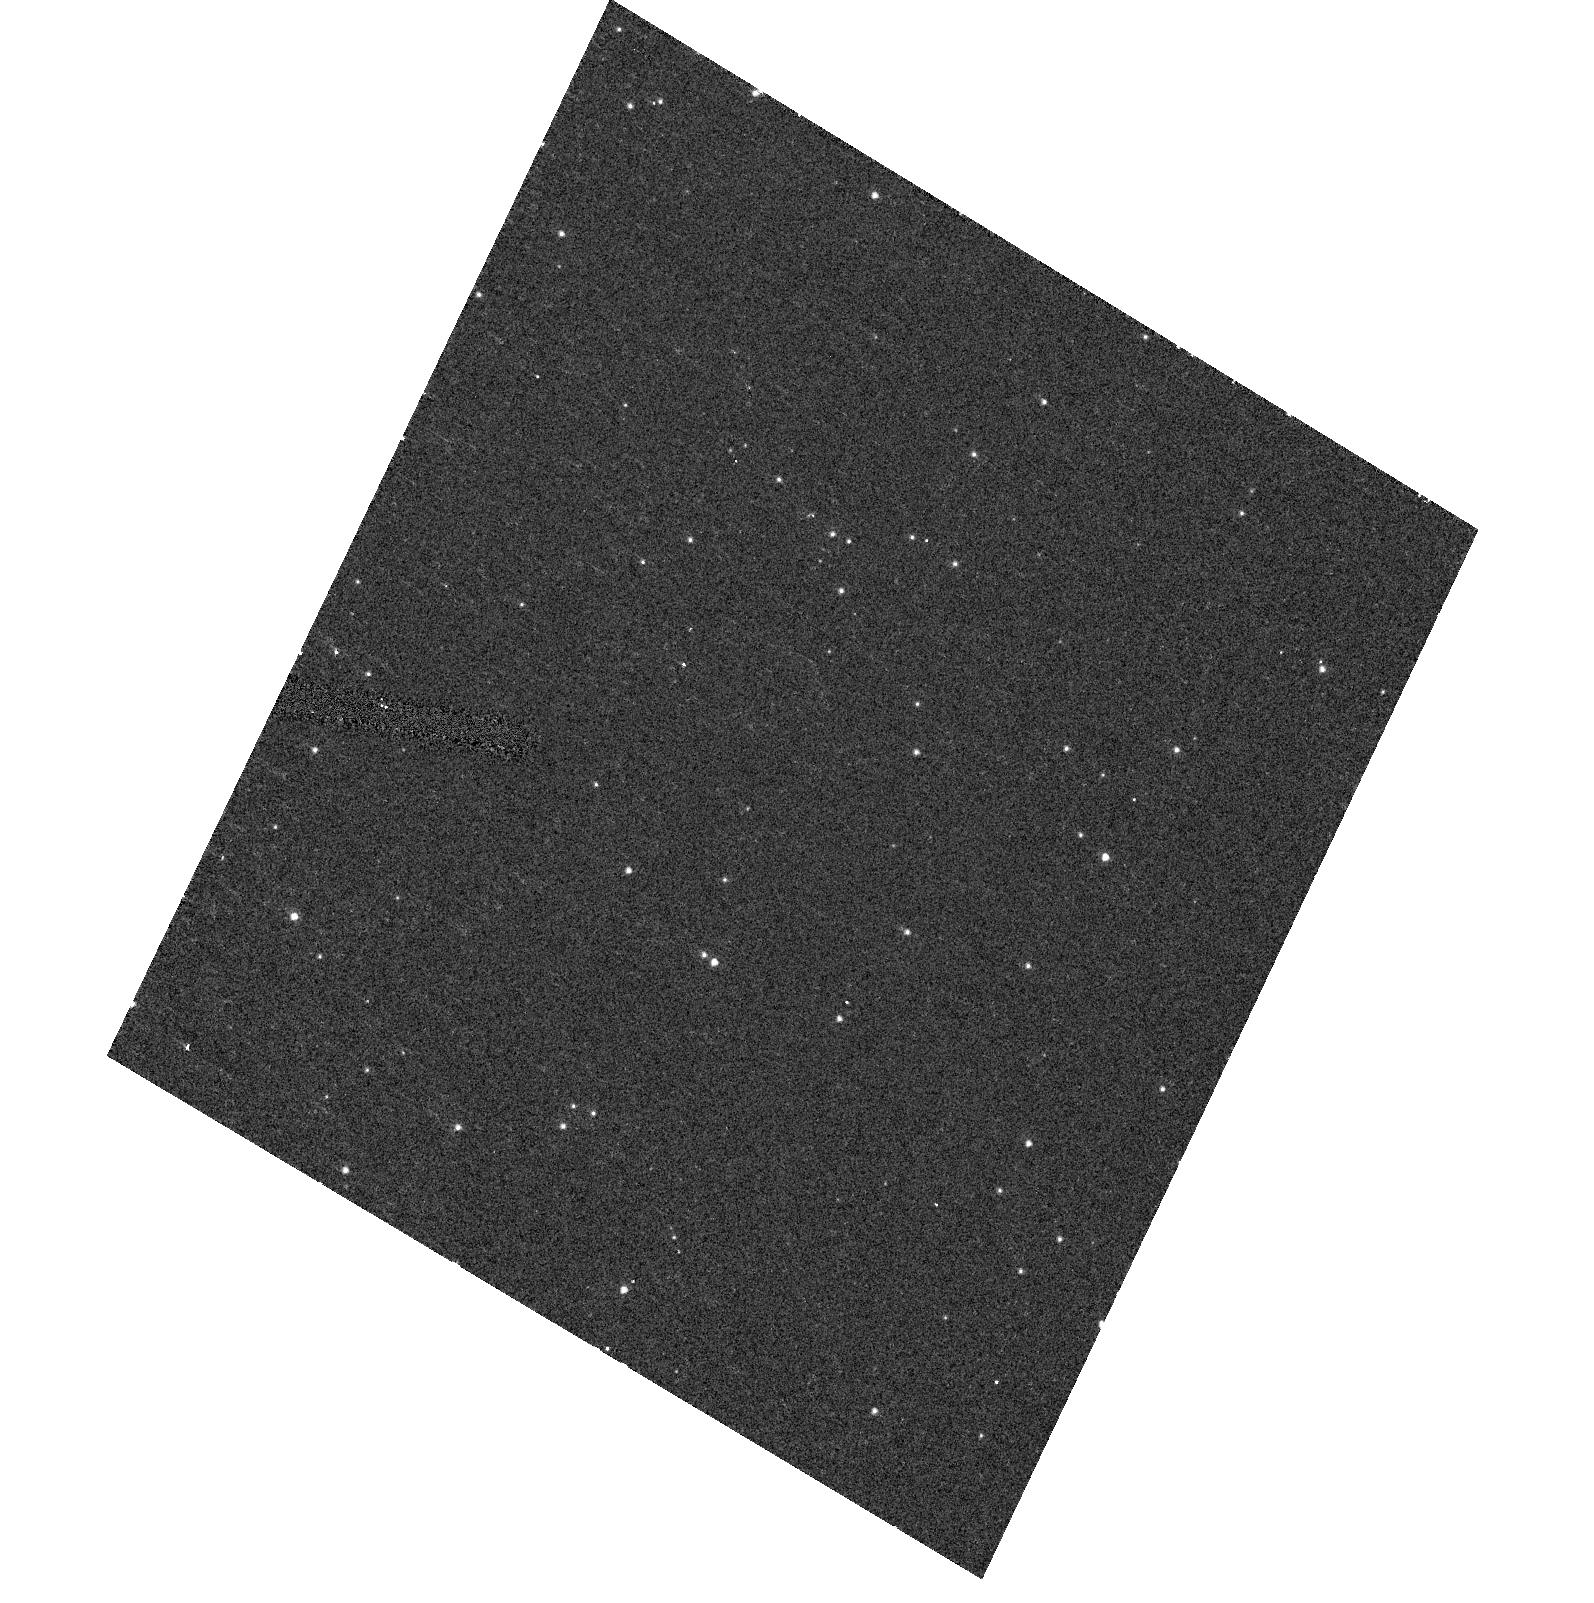
Target: NGC104-HRC
Instrument: ACS/HRC
Filter: F502N
Exposure: 4 min
Observation ID: hst_10048_c1_acs_hrc_f502n_j8urc1

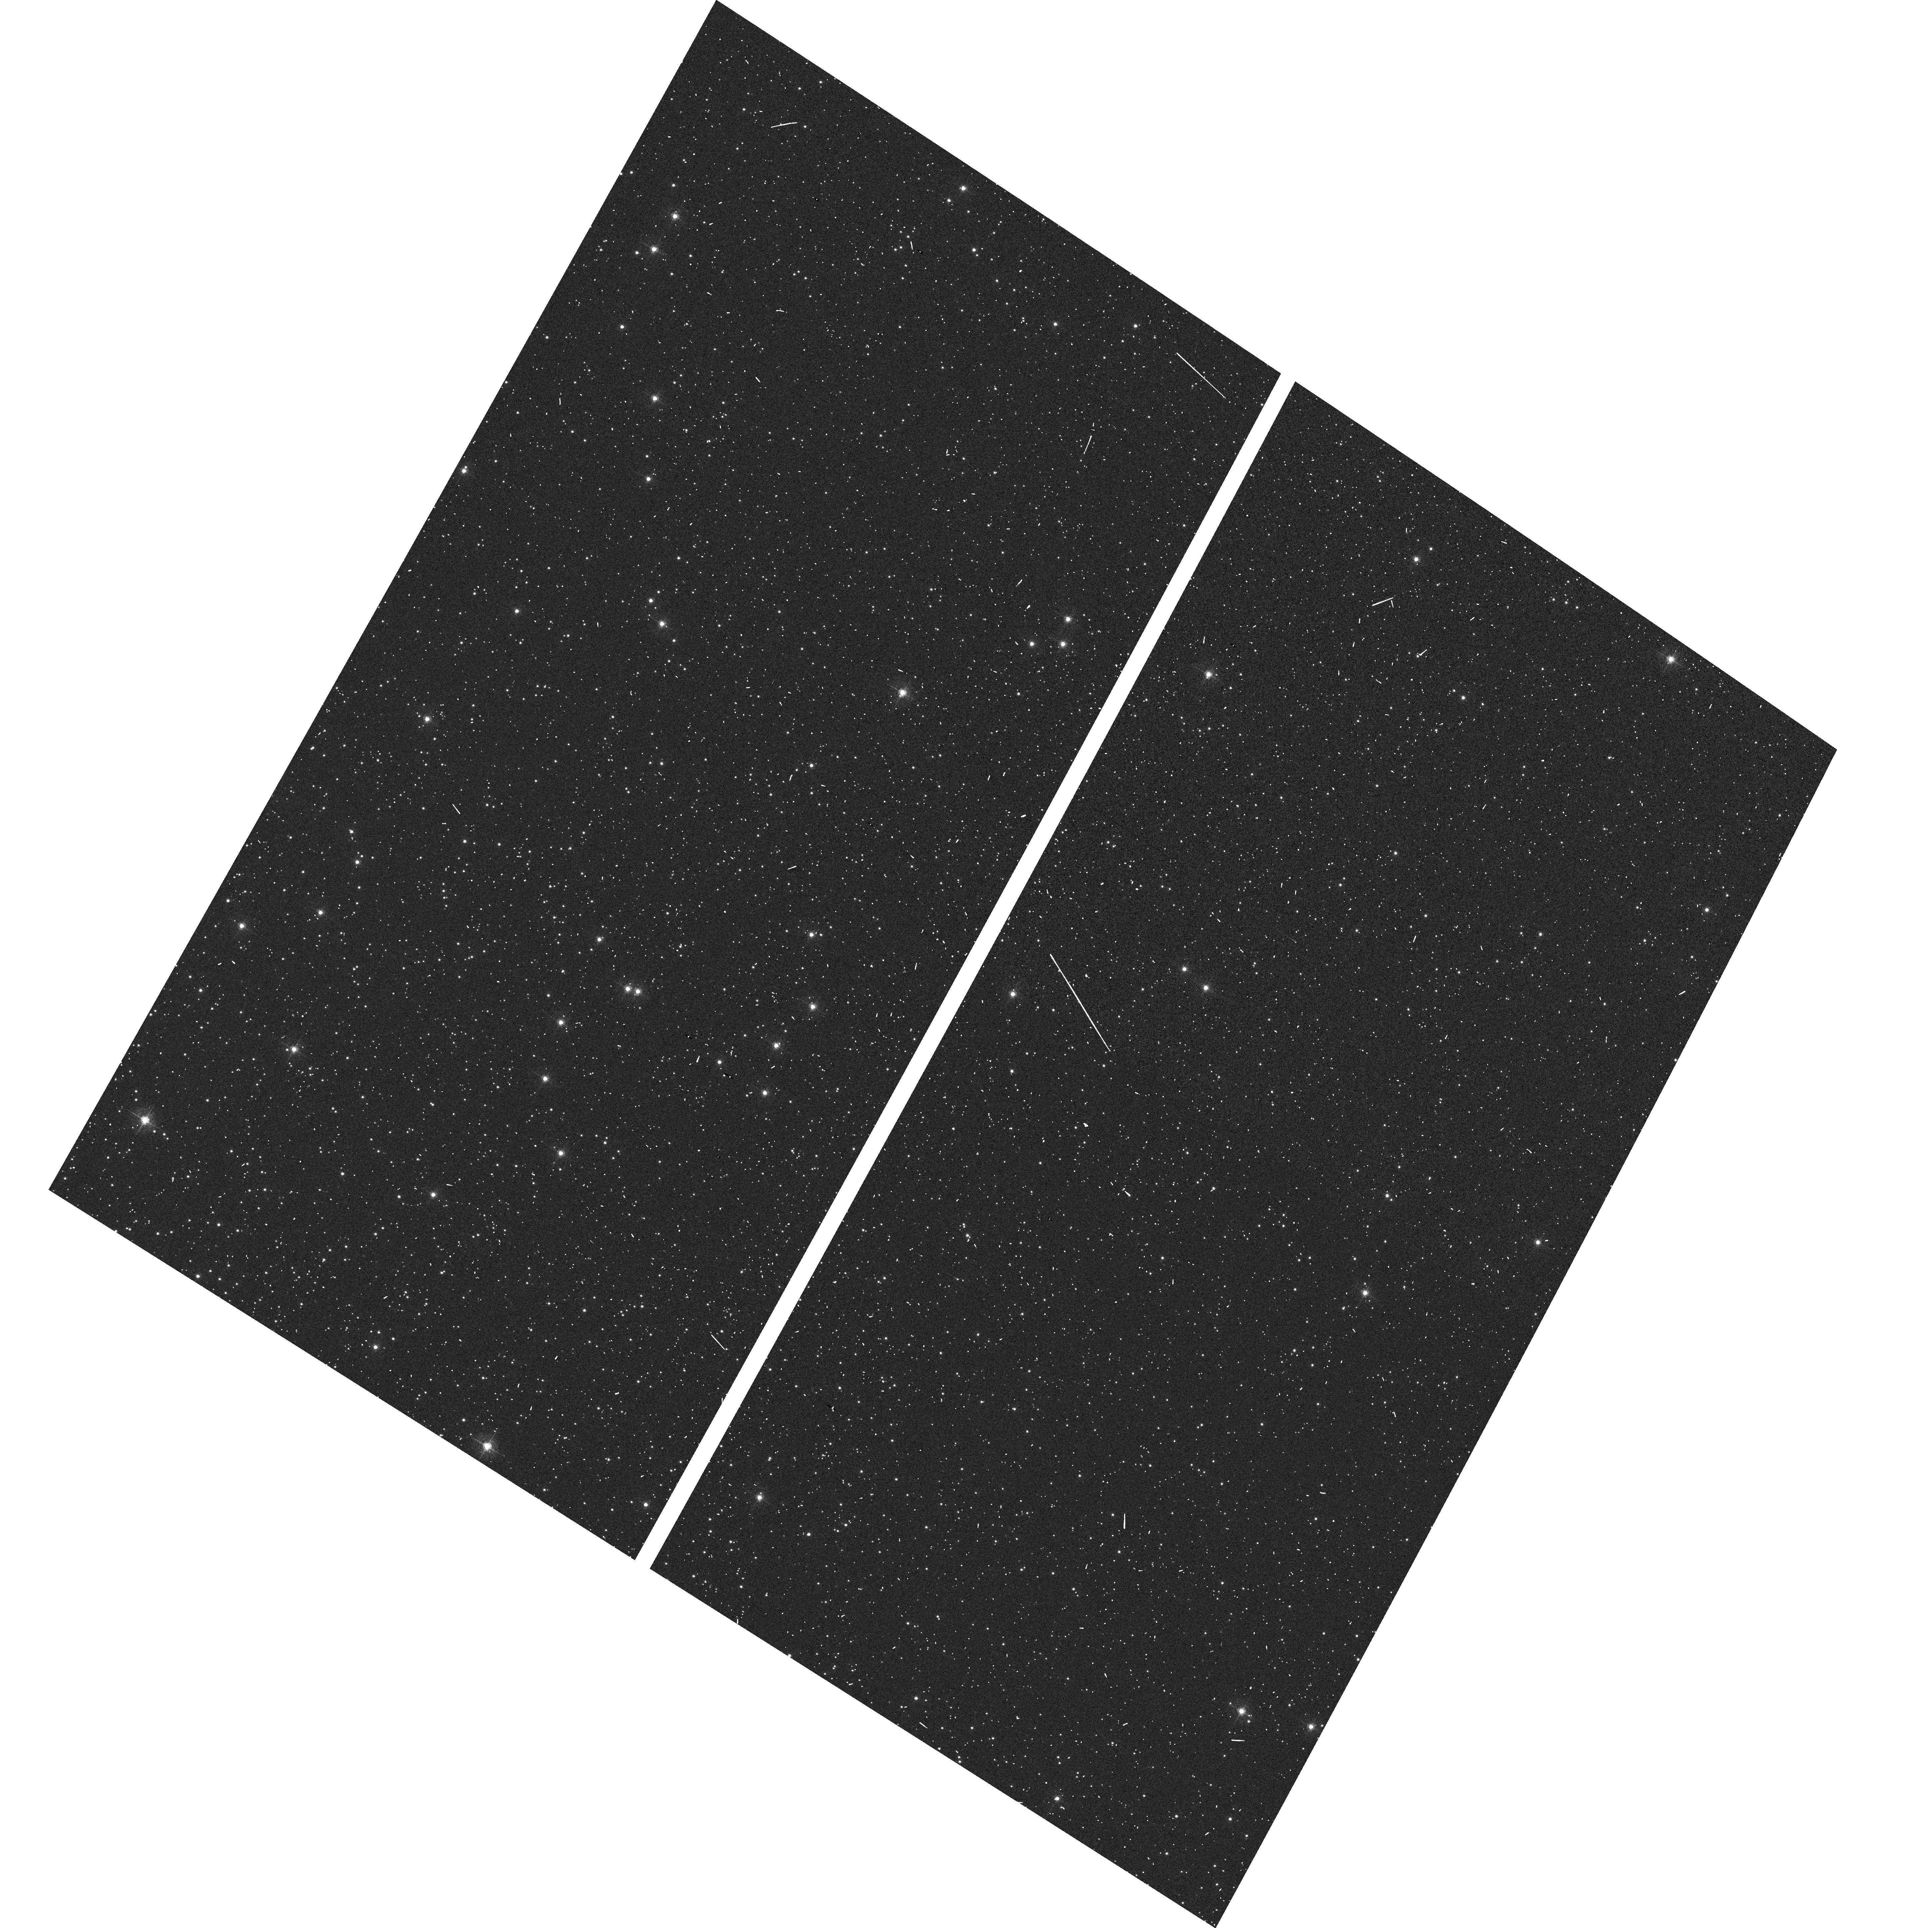
Target: NGC104-WFC
Instrument: ACS/WFC
Filter: F502N
Exposure: 2 min
Observation ID: hst_10048_c3_acs_wfc_f502n_j8urc3

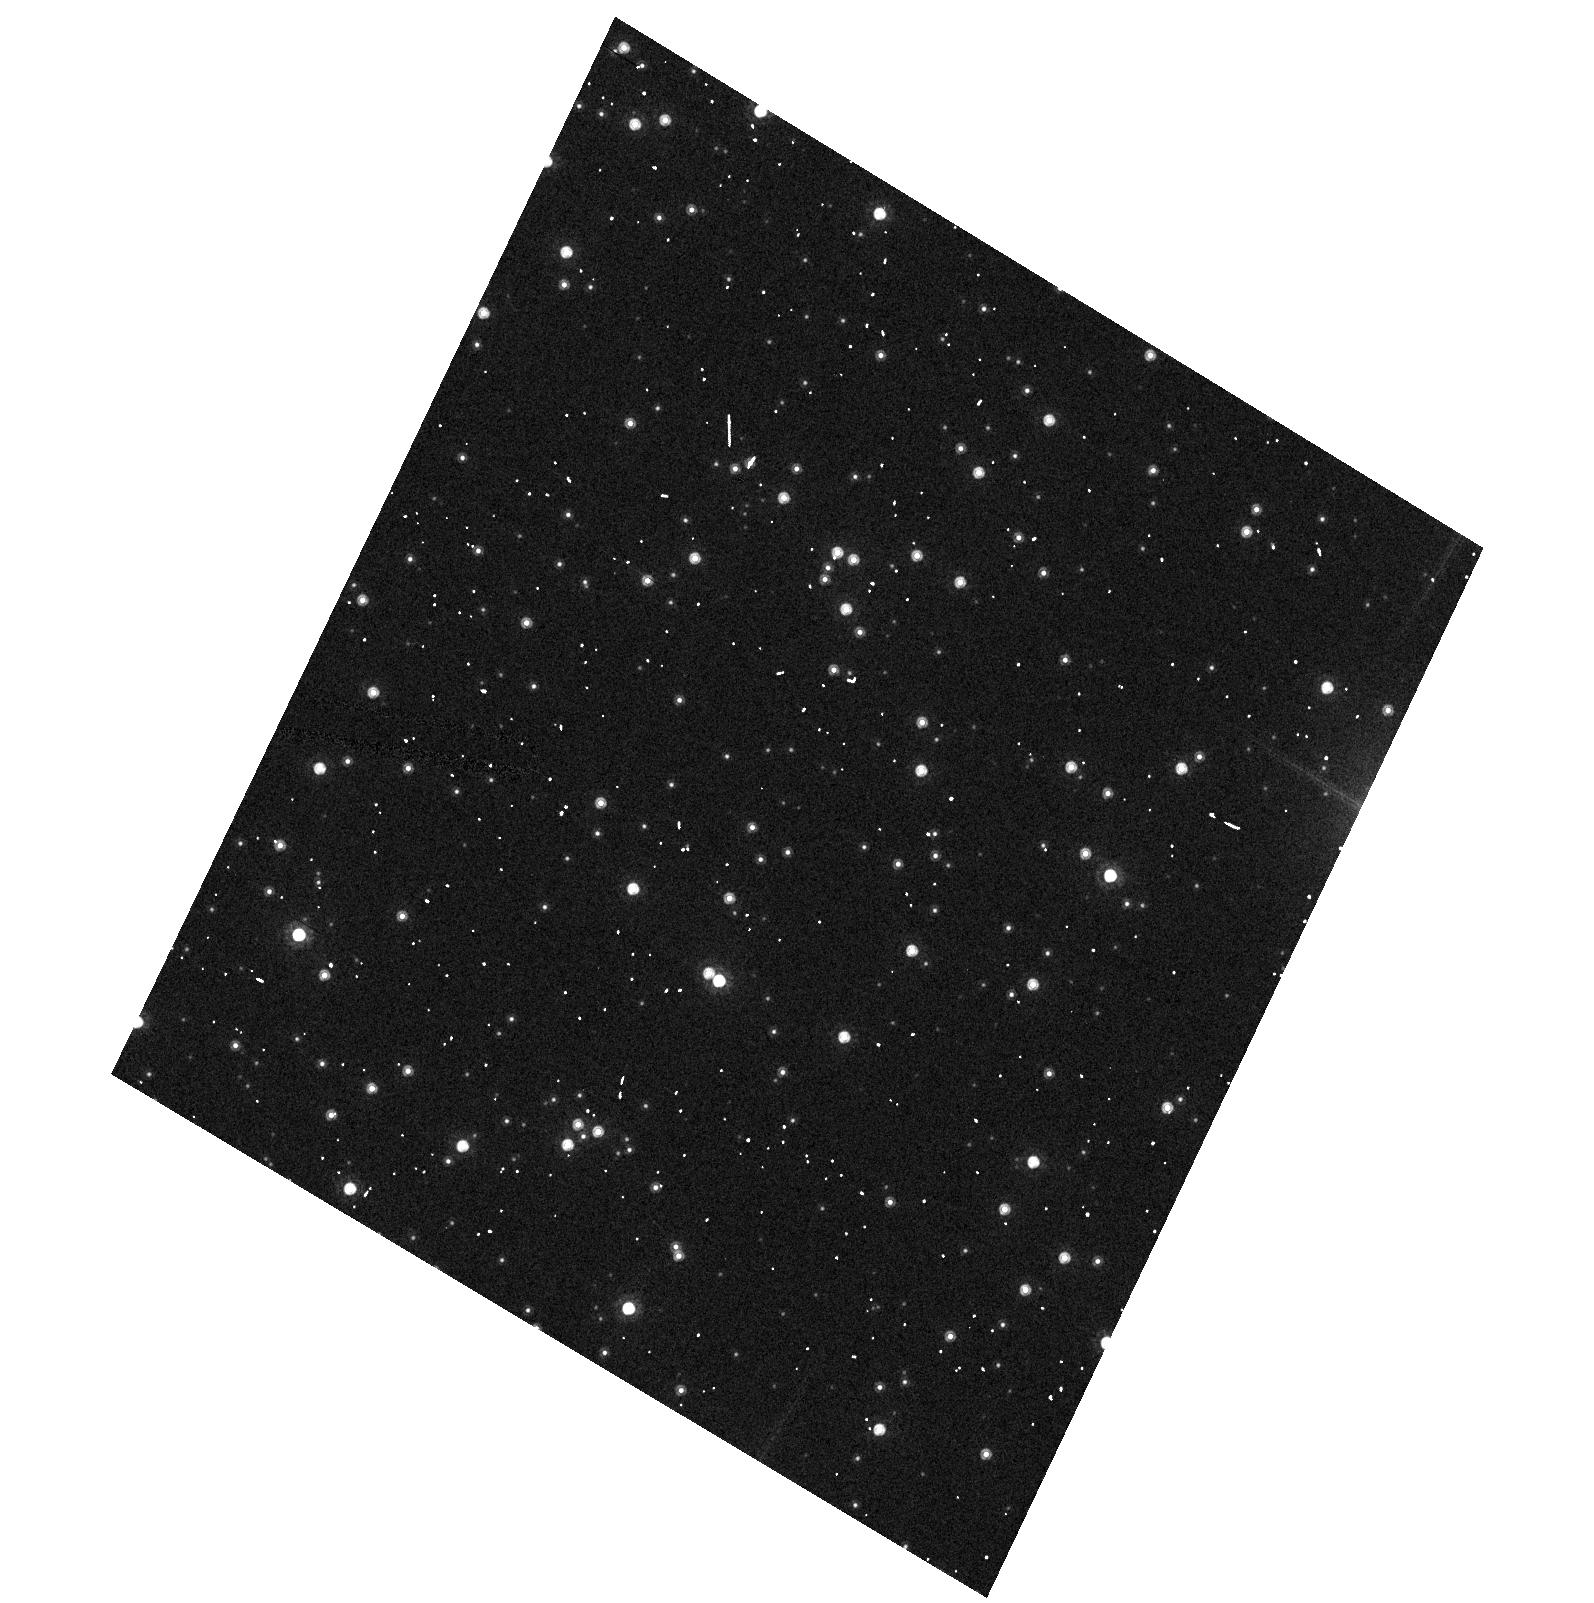
Target: NGC104-HRC
Instrument: ACS/HRC
Filter: F814W
Exposure: 1 min
Observation ID: hst_10048_c1_acs_hrc_f814w_j8urc1

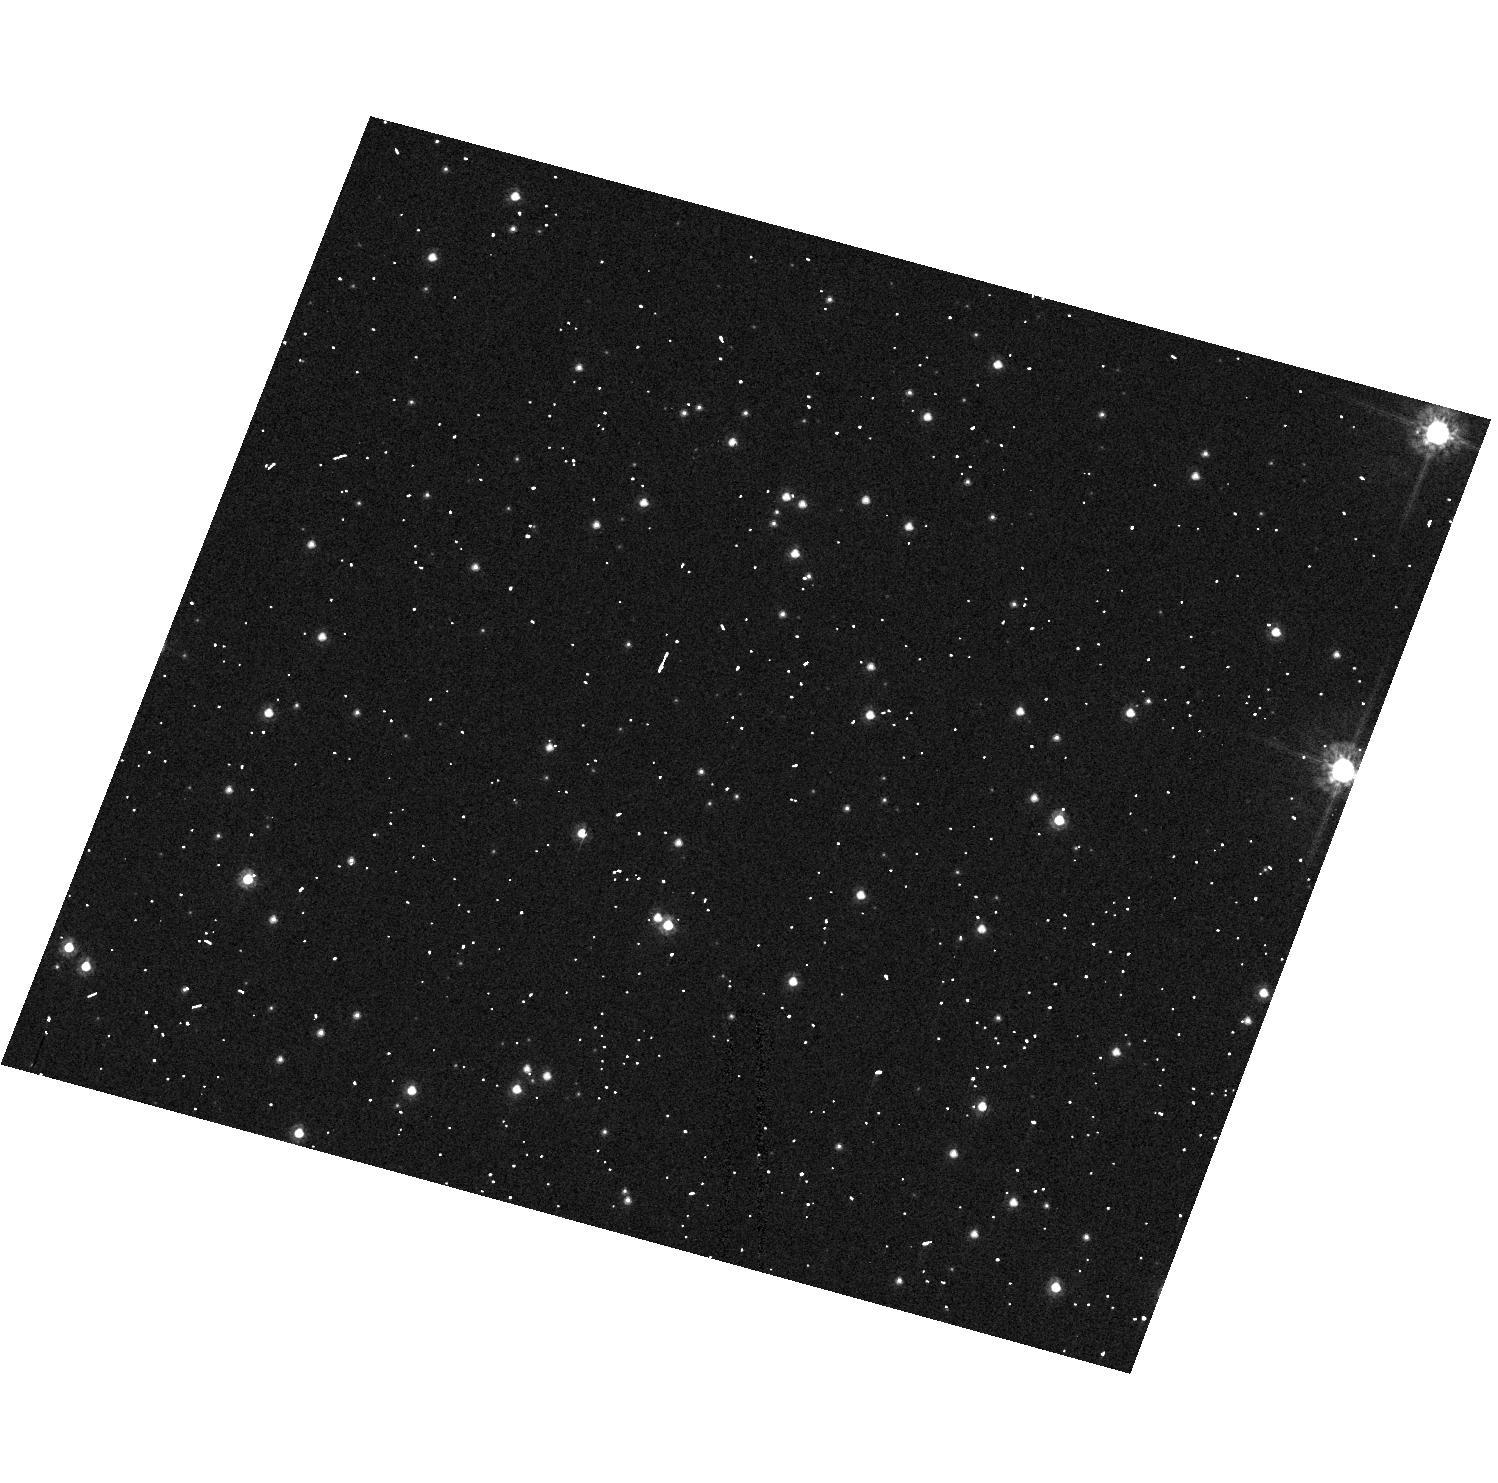
Target: NGC104-HRC
Instrument: ACS/HRC
Filter: F555W
Exposure: 1 min
Observation ID: hst_10048_d1_acs_hrc_f555w_j8urd1

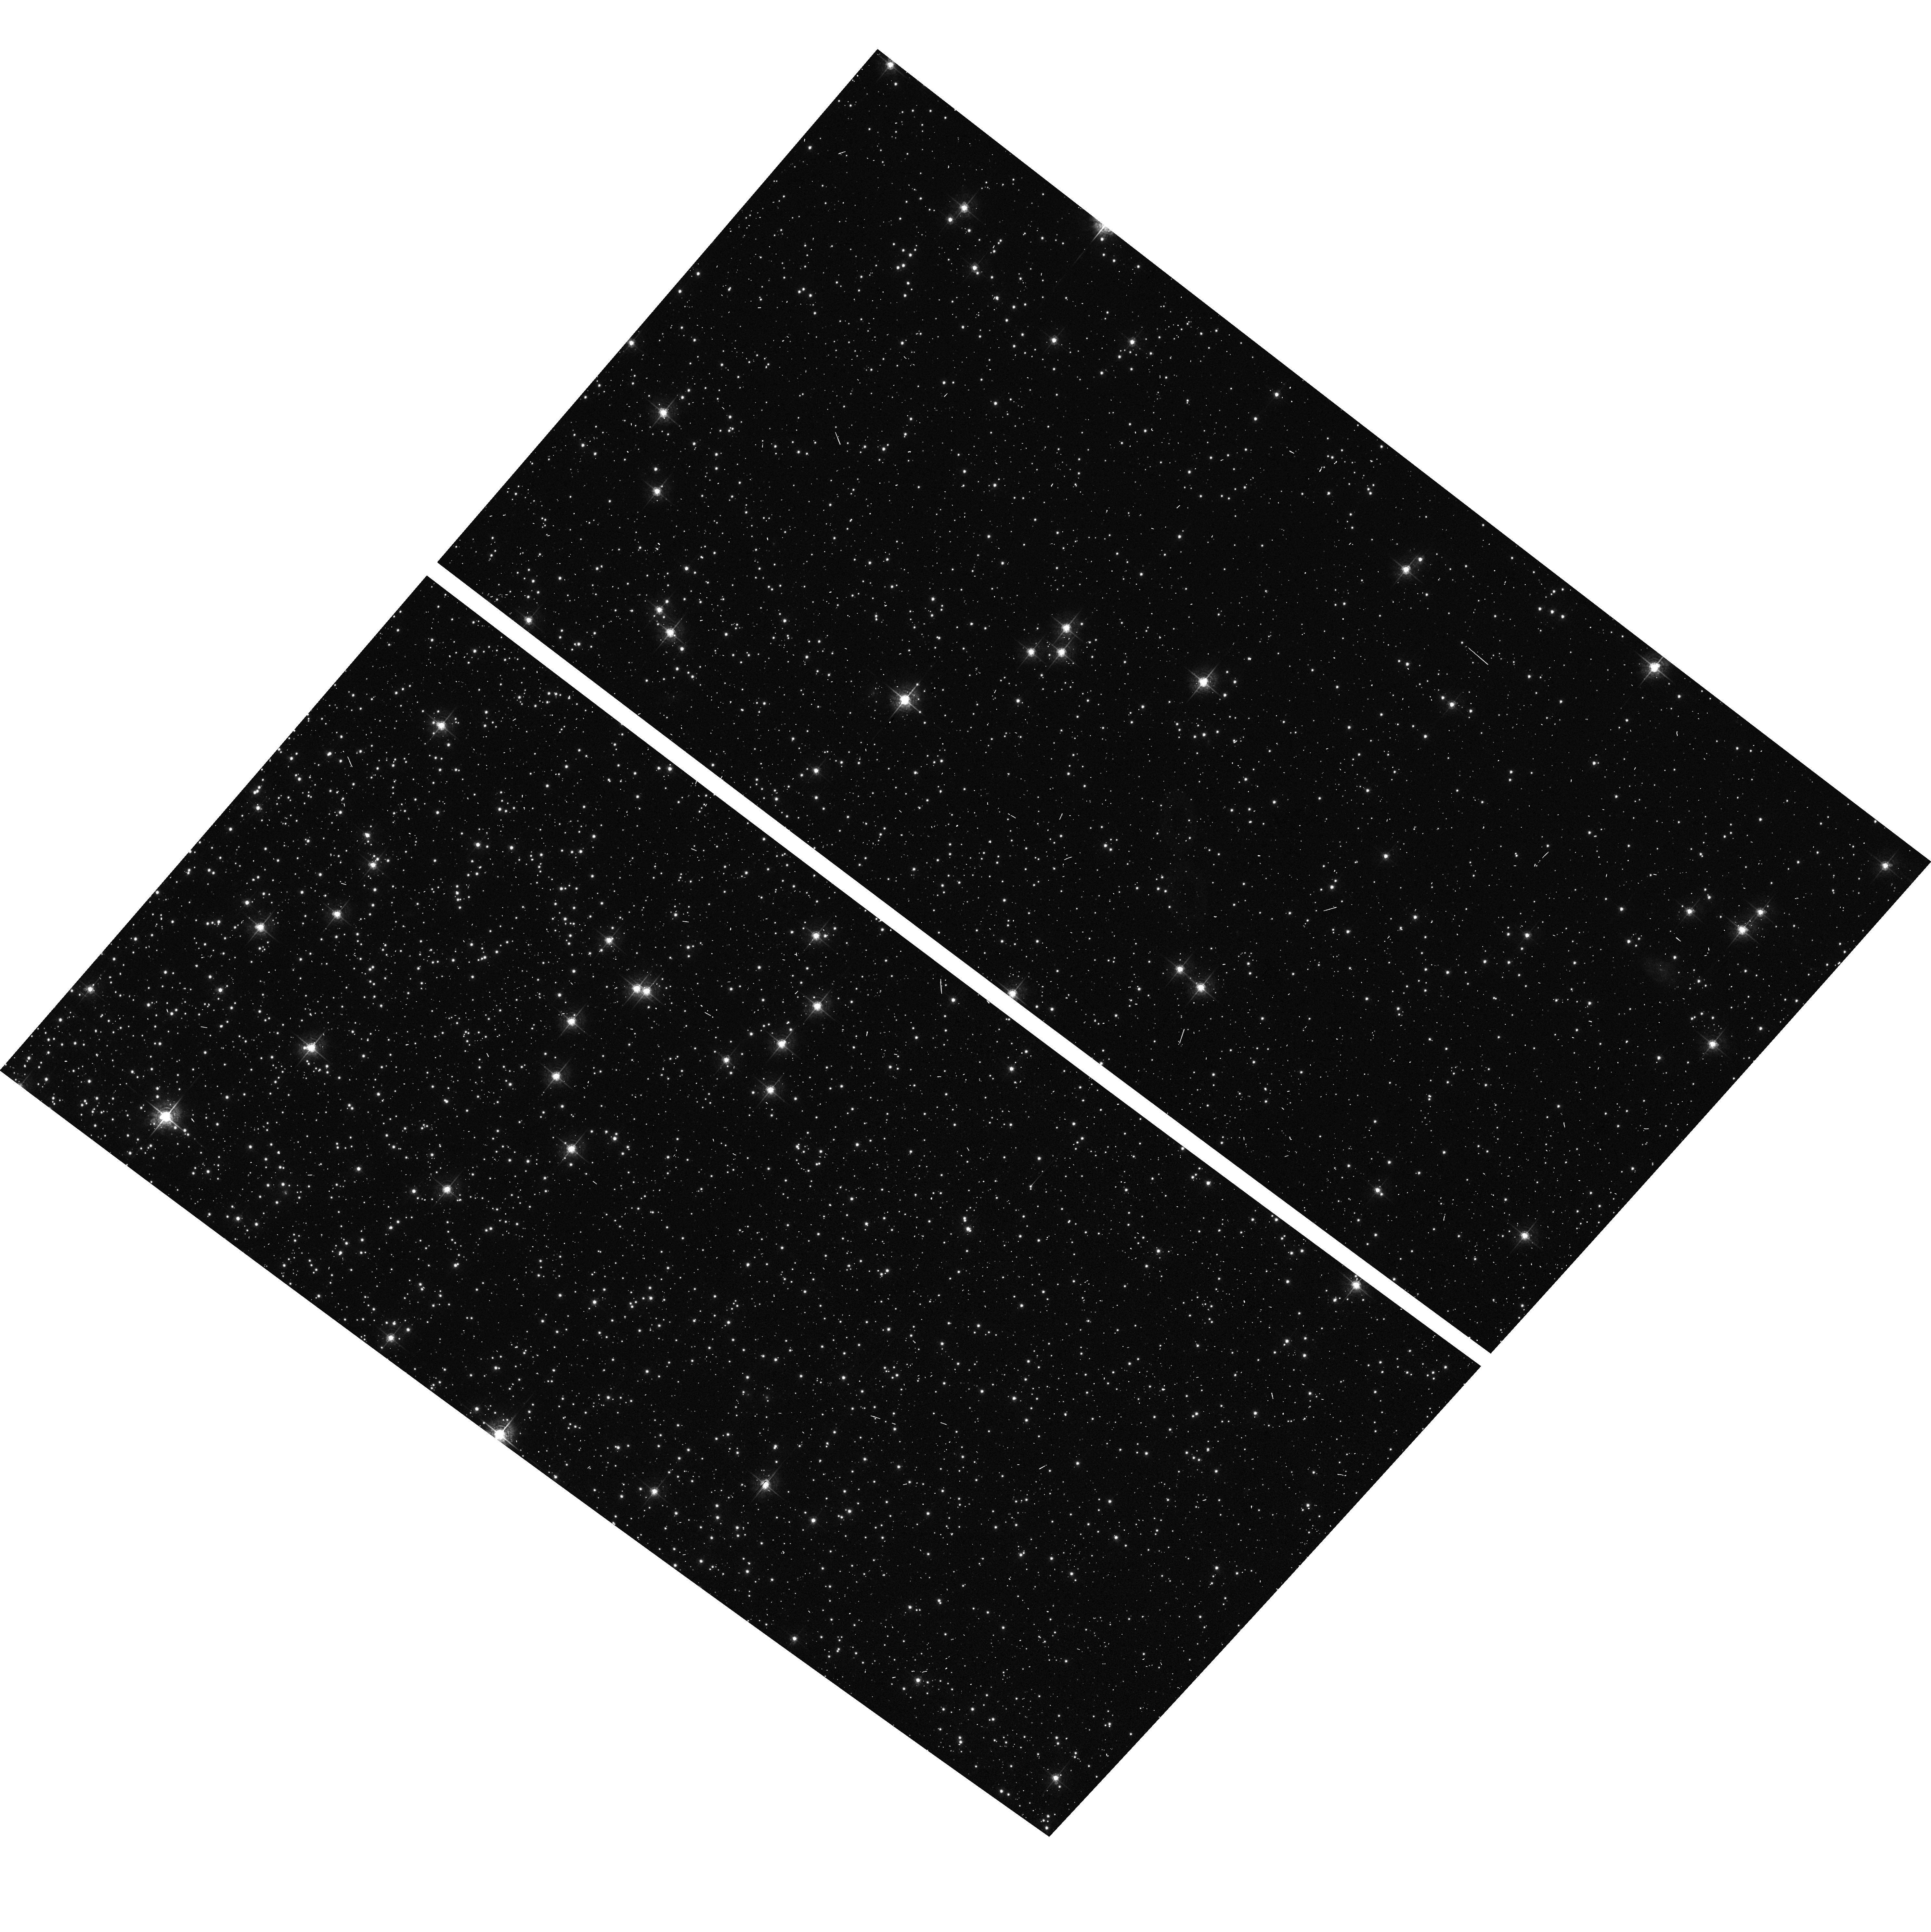
Target: NGC104-WFC
Instrument: ACS/WFC
Filter: F550M
Exposure: 2 min
Observation ID: hst_10048_b2_acs_wfc_f550m_j8urb2

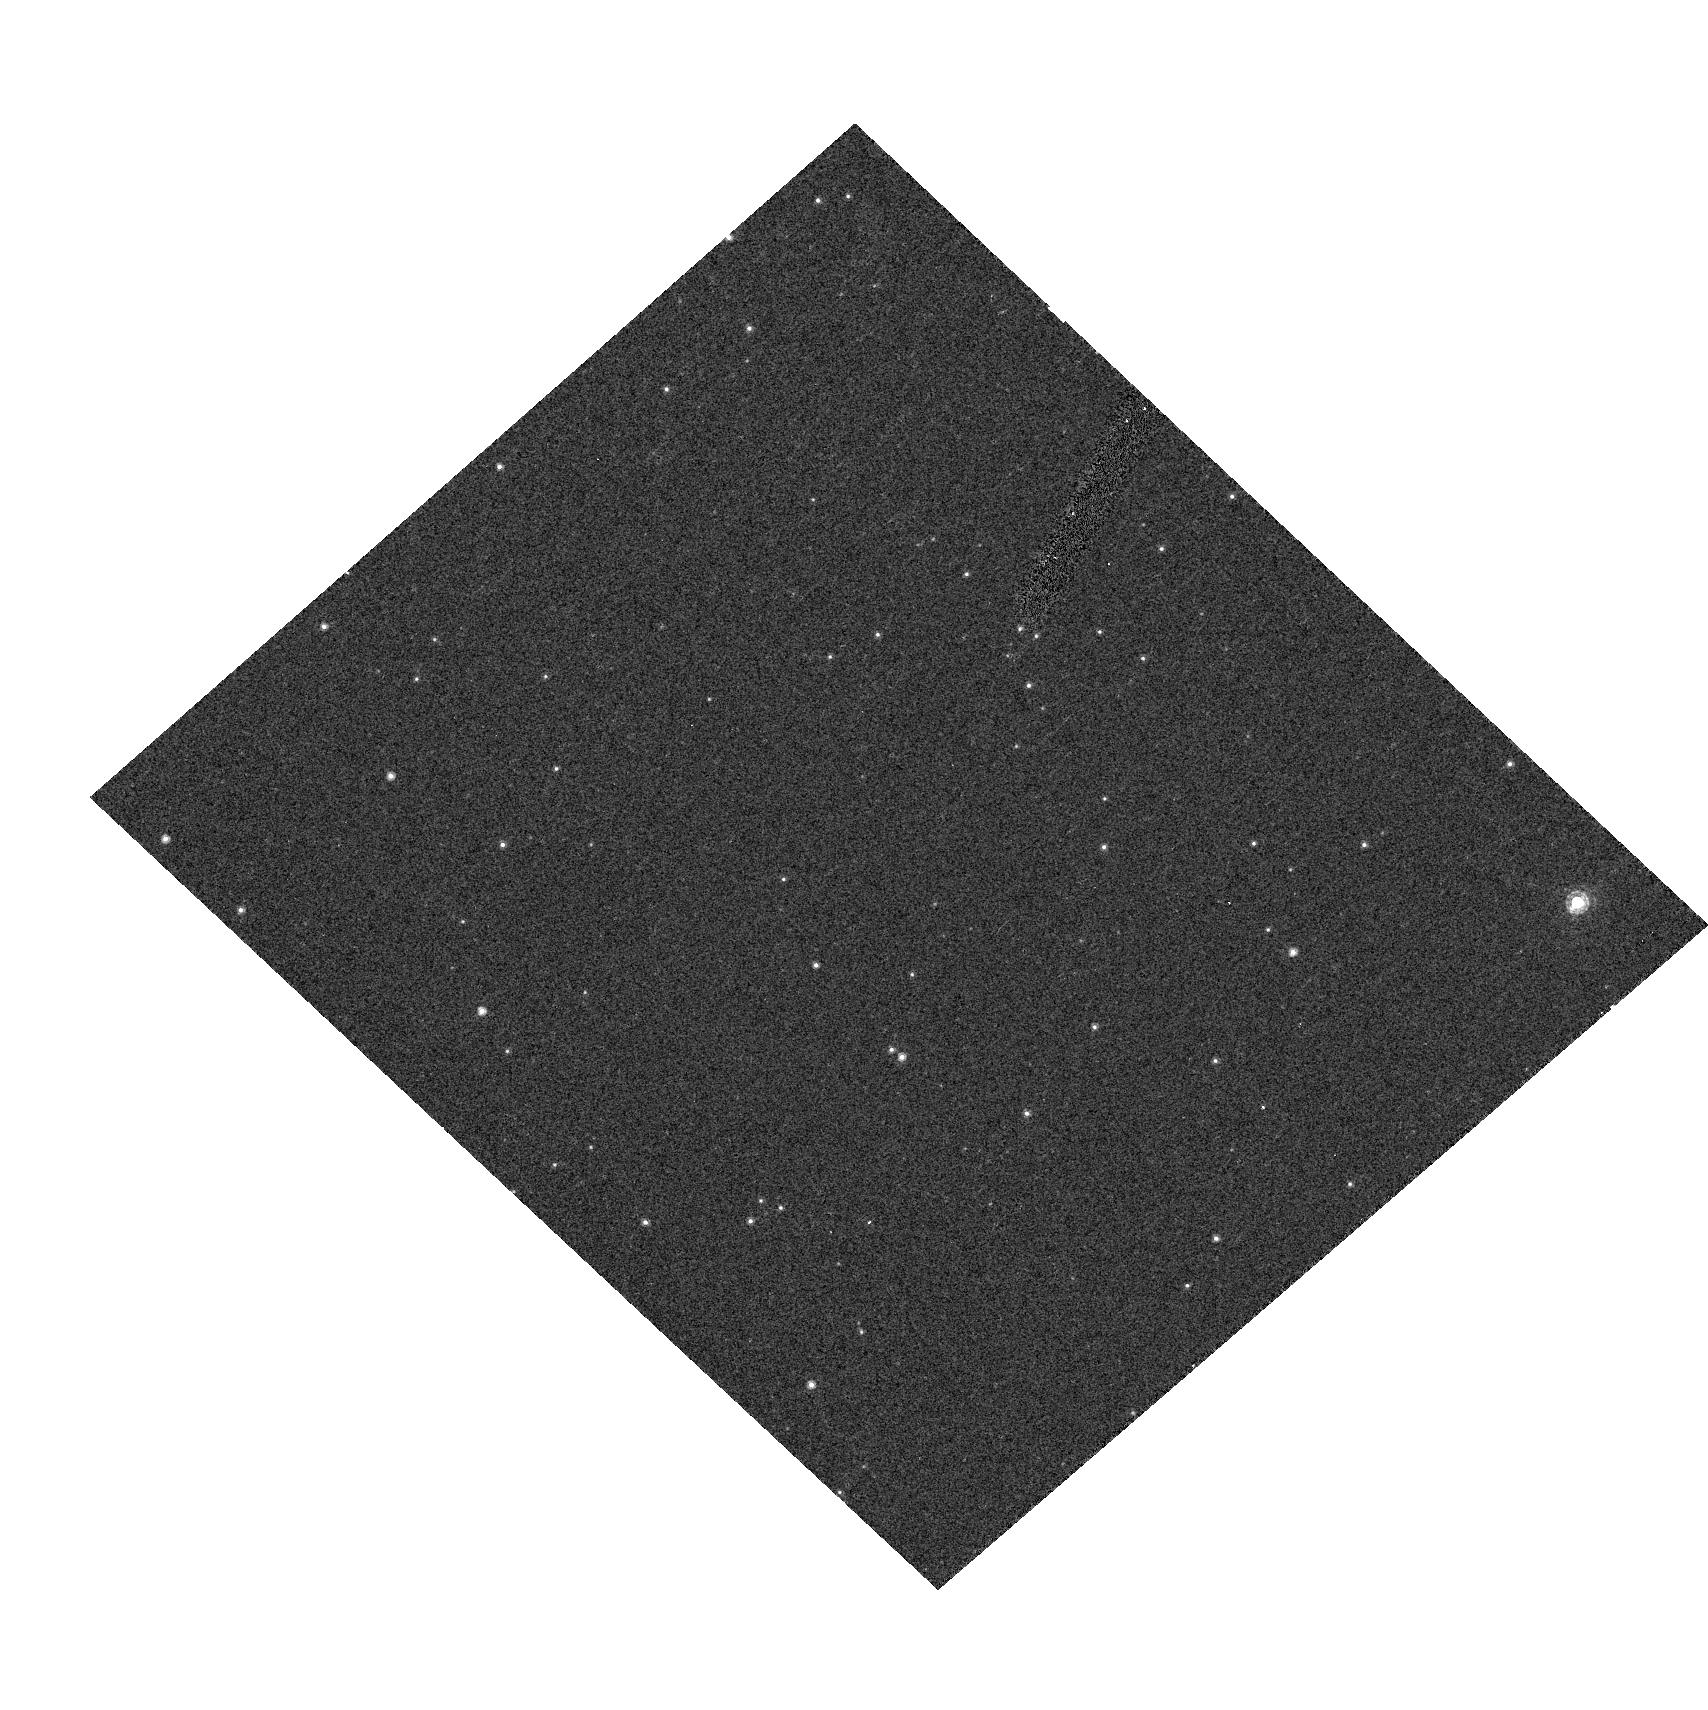
Target: NGC104-HRC
Instrument: ACS/HRC
Filter: F660N
Exposure: 4 min
Observation ID: hst_10048_b1_acs_hrc_f660n_j8urb1

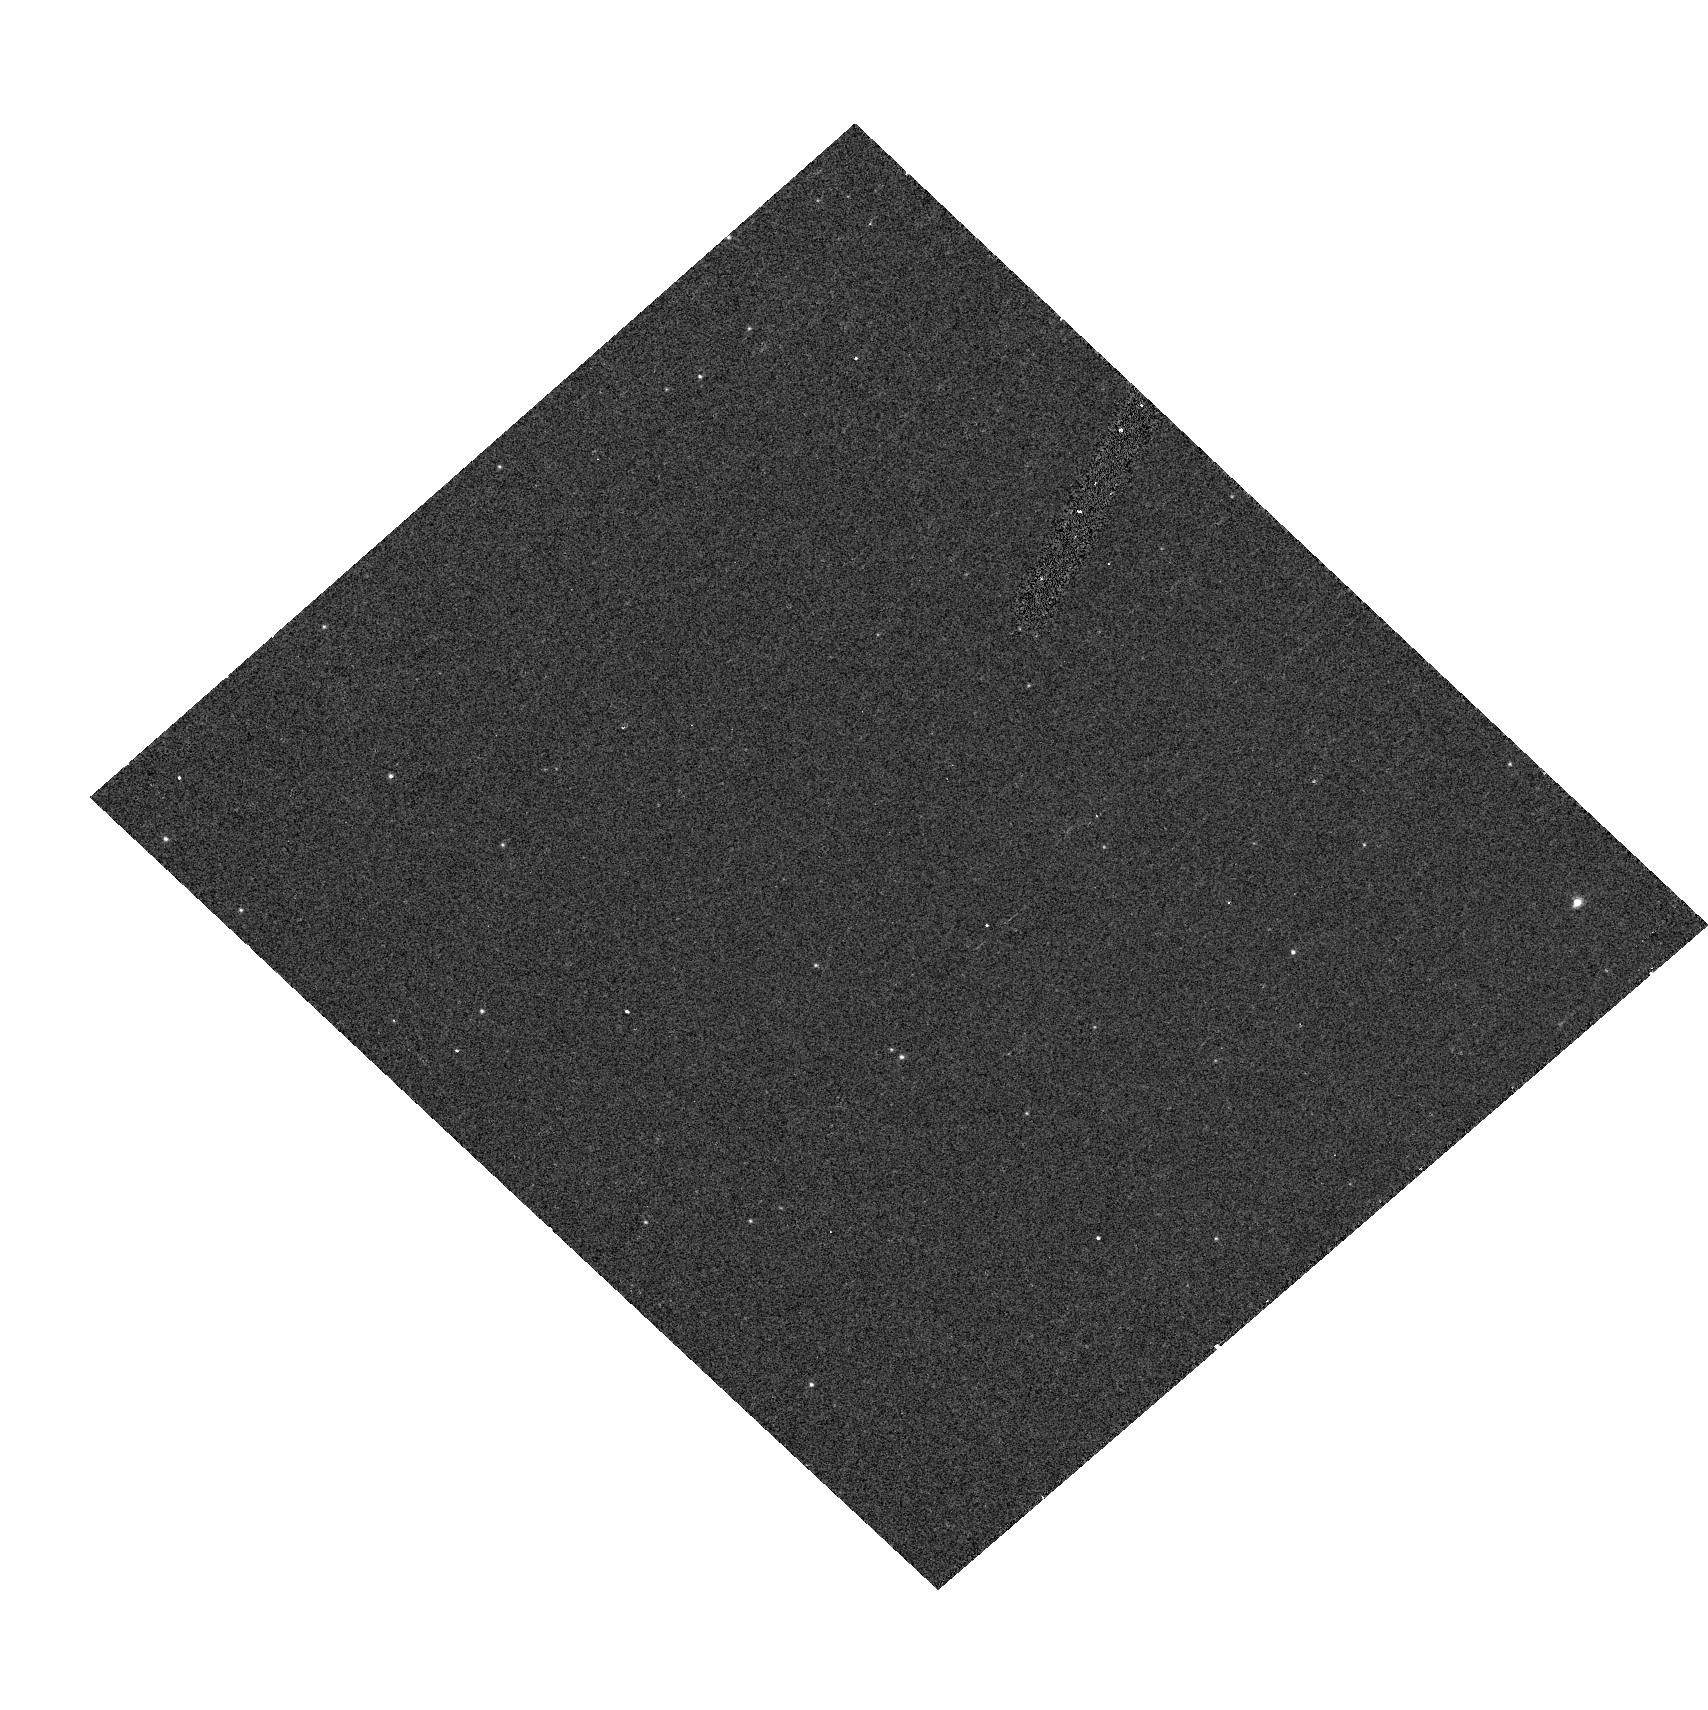
Target: NGC104-HRC
Instrument: ACS/HRC
Filter: F344N
Exposure: 4 min
Observation ID: hst_10048_b1_acs_hrc_f344n_j8urb1

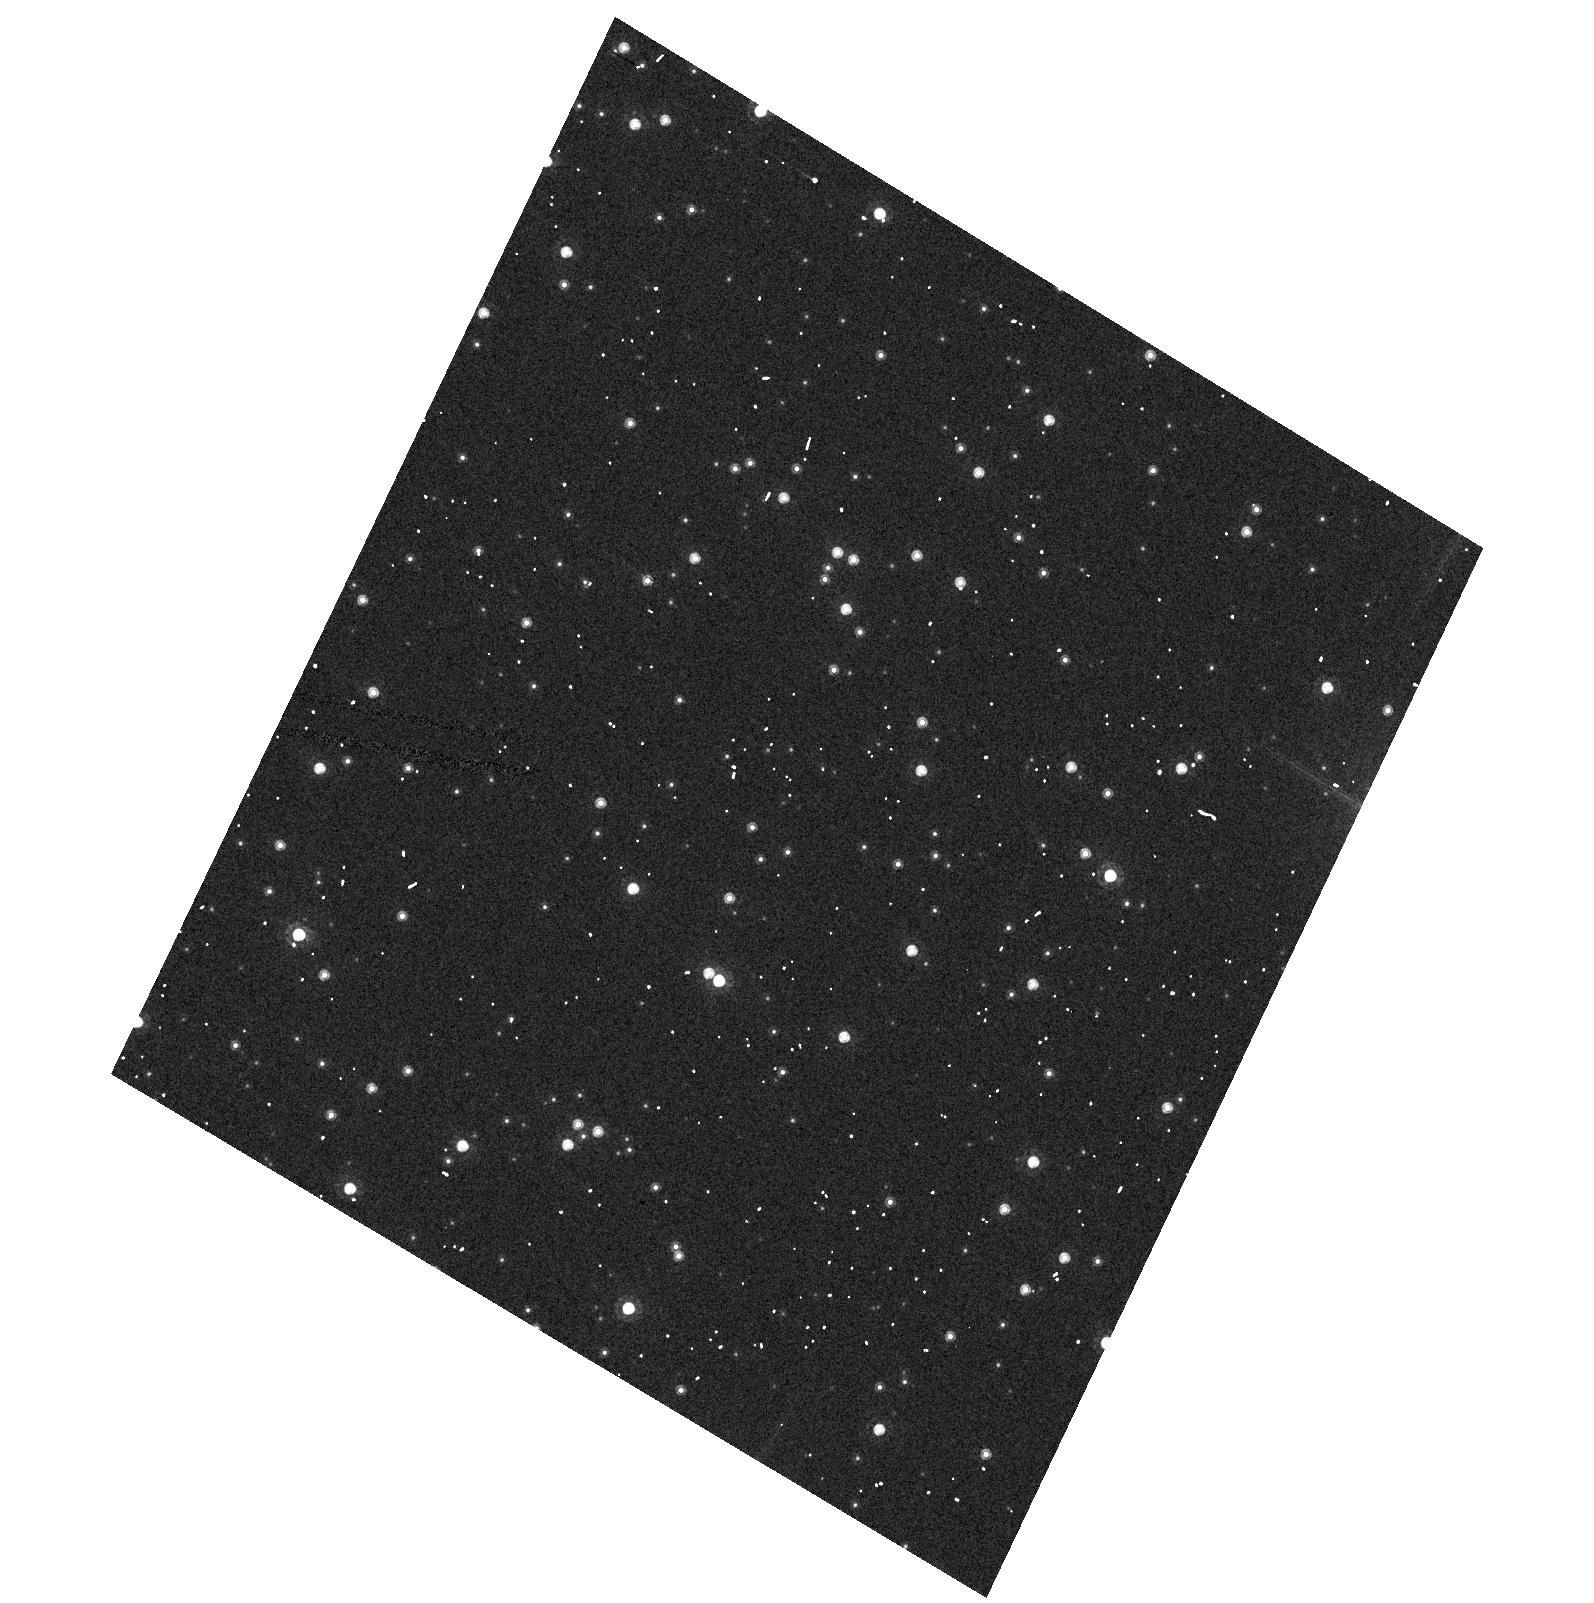
Target: NGC104-HRC
Instrument: ACS/HRC
Filter: F775W
Exposure: 1 min
Observation ID: hst_10048_c1_acs_hrc_f775w_j8urc1

Stability of the ACS CCD: Flat fielding, Photometry, Geometry (PI: Mack, Jennifer)

This program will verify that the low frequency flat fielding, the photometry, and the geometric distortion are stable in time and across the field of view of the CCD detectors. A moderately crowded stellar field, located ~6' West of the center of the cluster 47 Tuc, is observed every three months with the WFC and HRC using the full suite of broad and narrow band filters. The same field has been observed during SMOV to derive low frequency corrections to the ground flats and to create a master catalogue of positions and magnitudes from dithered observations of the cluster. In Cycle 11, this field was observed again using single pointings at various roll angles. The positions and magnitudes of objects are used to monitor local and large scale variations in the plate scale and the sensitivity of the detectors. The Cycle 12 program will continue to monitor these effects and will derive an independent measure of the detector CTE.